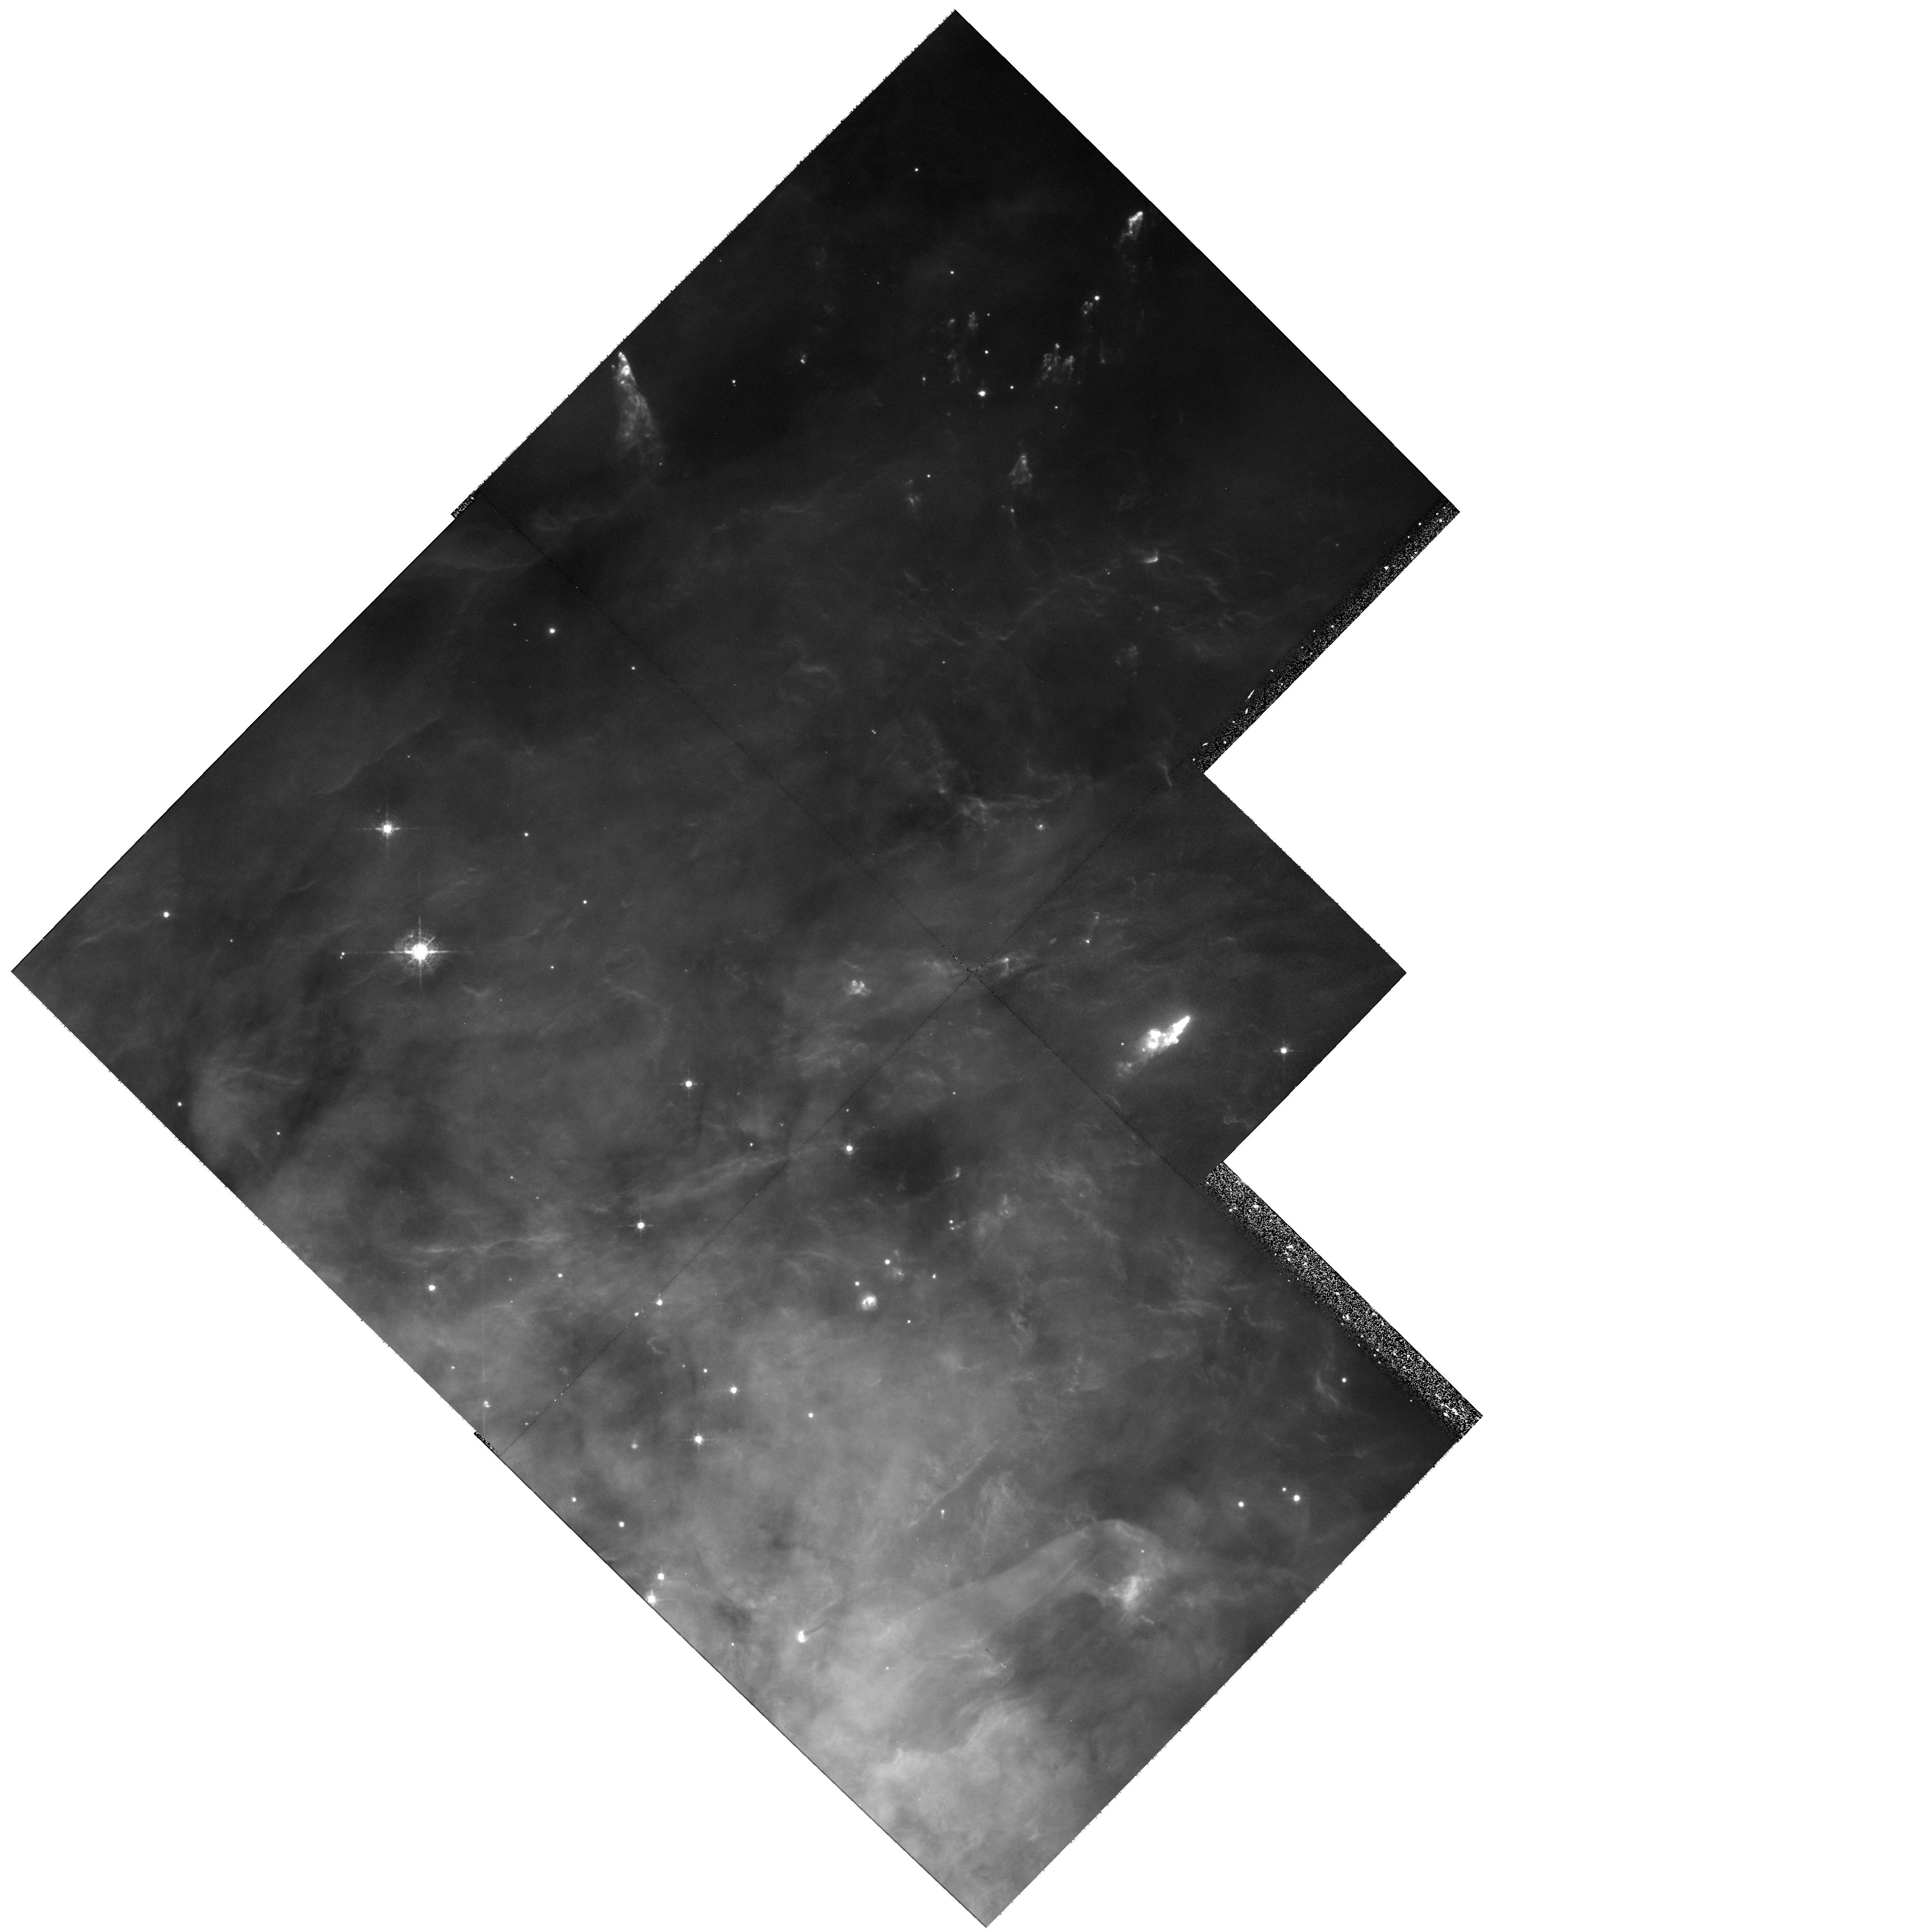
Target: NGC1976-NW. Instrument: WFPC2/PC. Filter: F631N. Exposure: 30 min. Observation ID: hst_8121_01_wfpc2_pc_f631n_u5a601

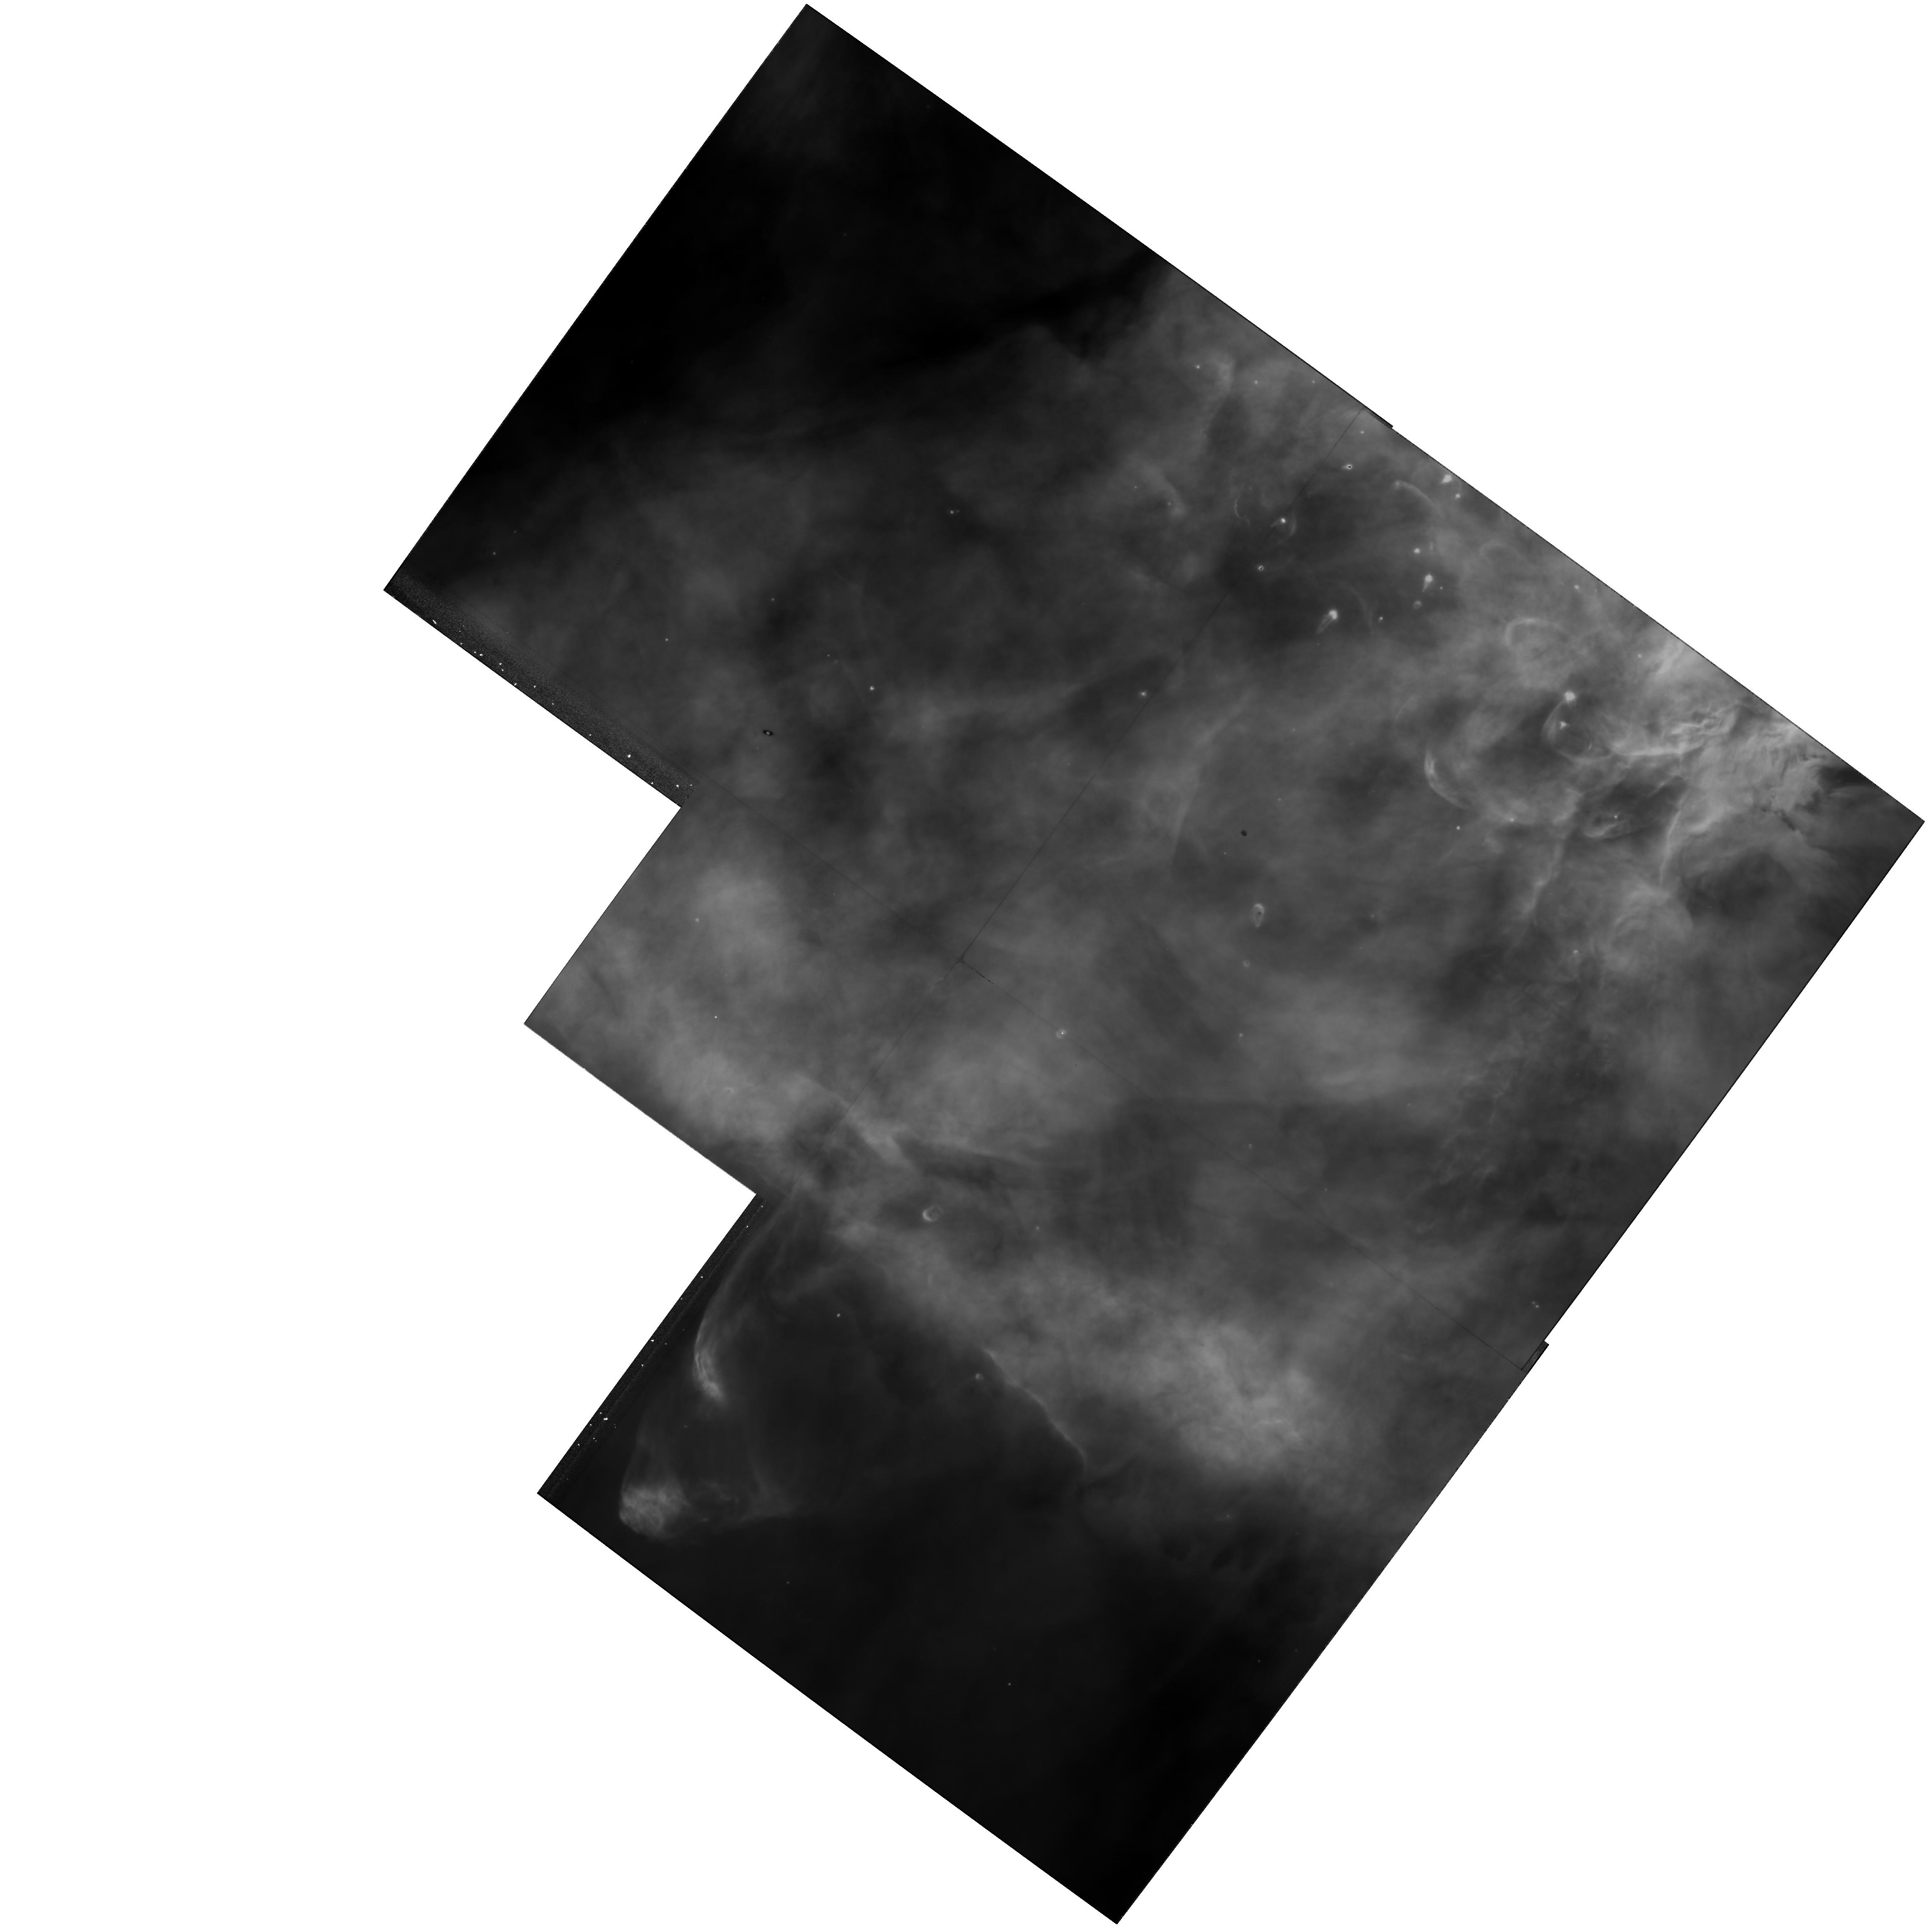
Target: NGC1976-SE. Instrument: WFPC2/PC. Filter: F656N. Exposure: 13 min. Observation ID: hst_8121_02_wfpc2_pc_f656n_u5a602

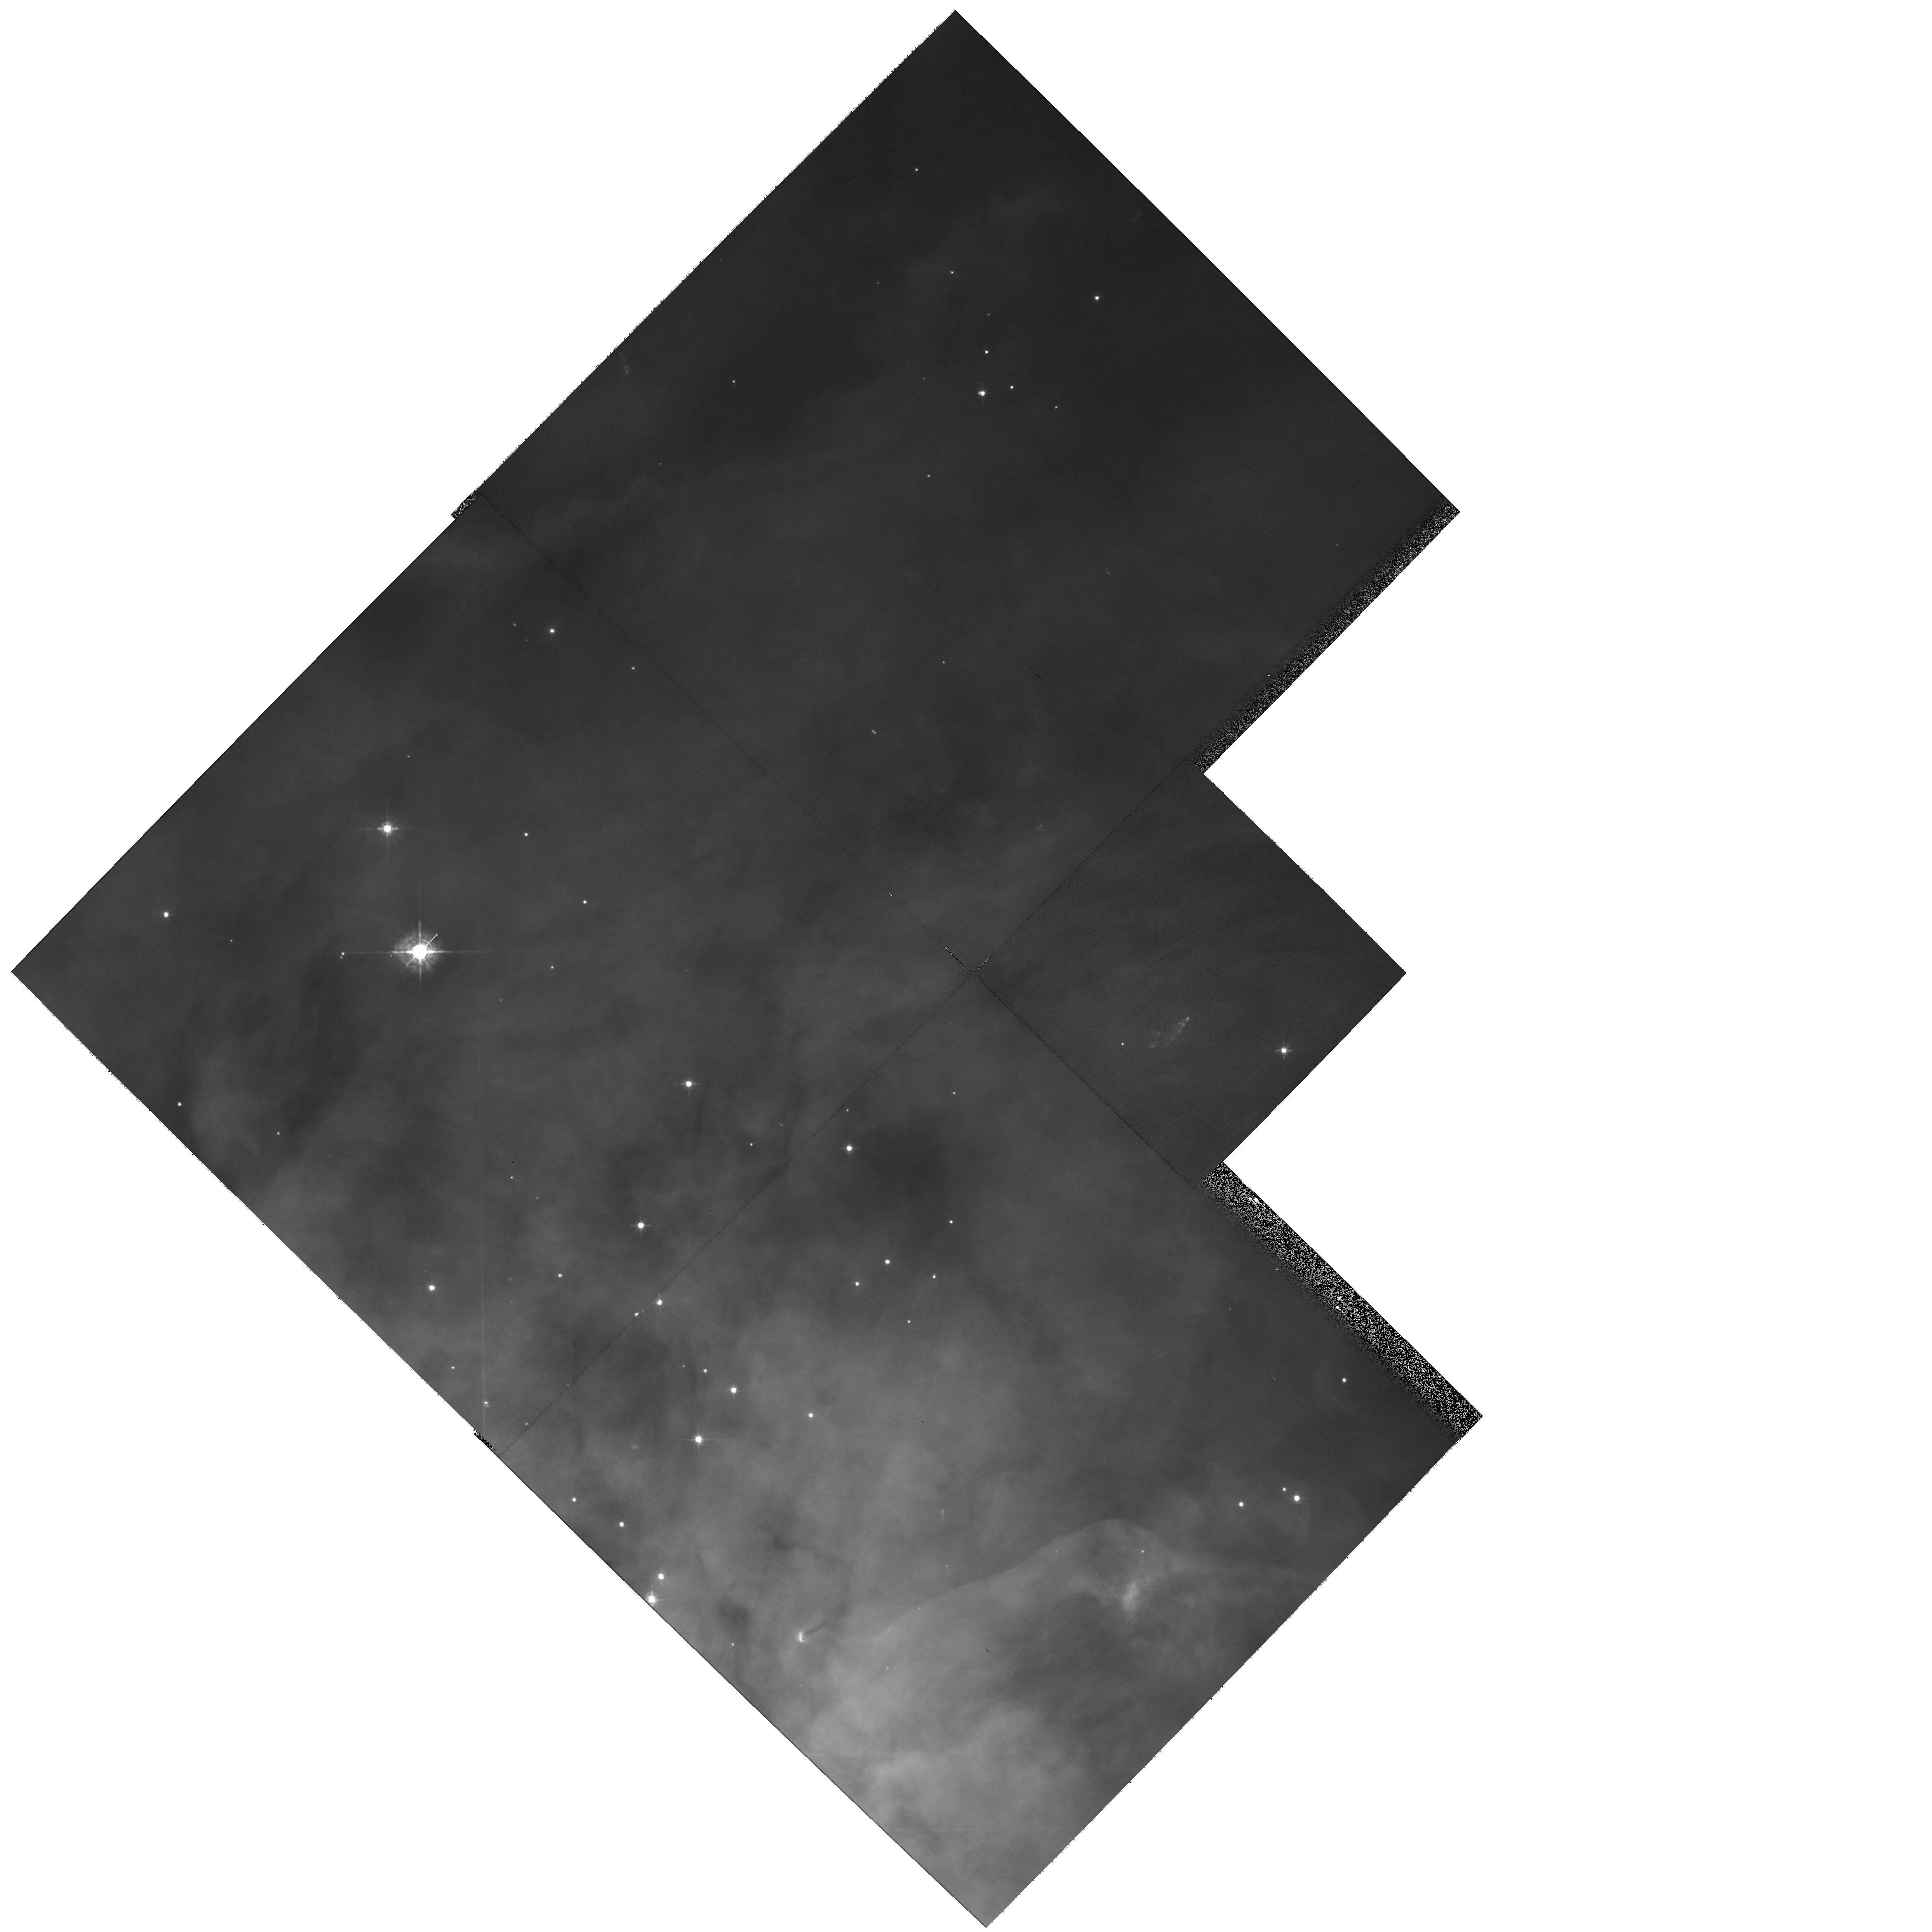
Target: NGC1976-NW. Instrument: WFPC2/PC. Filter: F547M. Exposure: 2 min. Observation ID: hst_8121_01_wfpc2_pc_f547m_u5a601

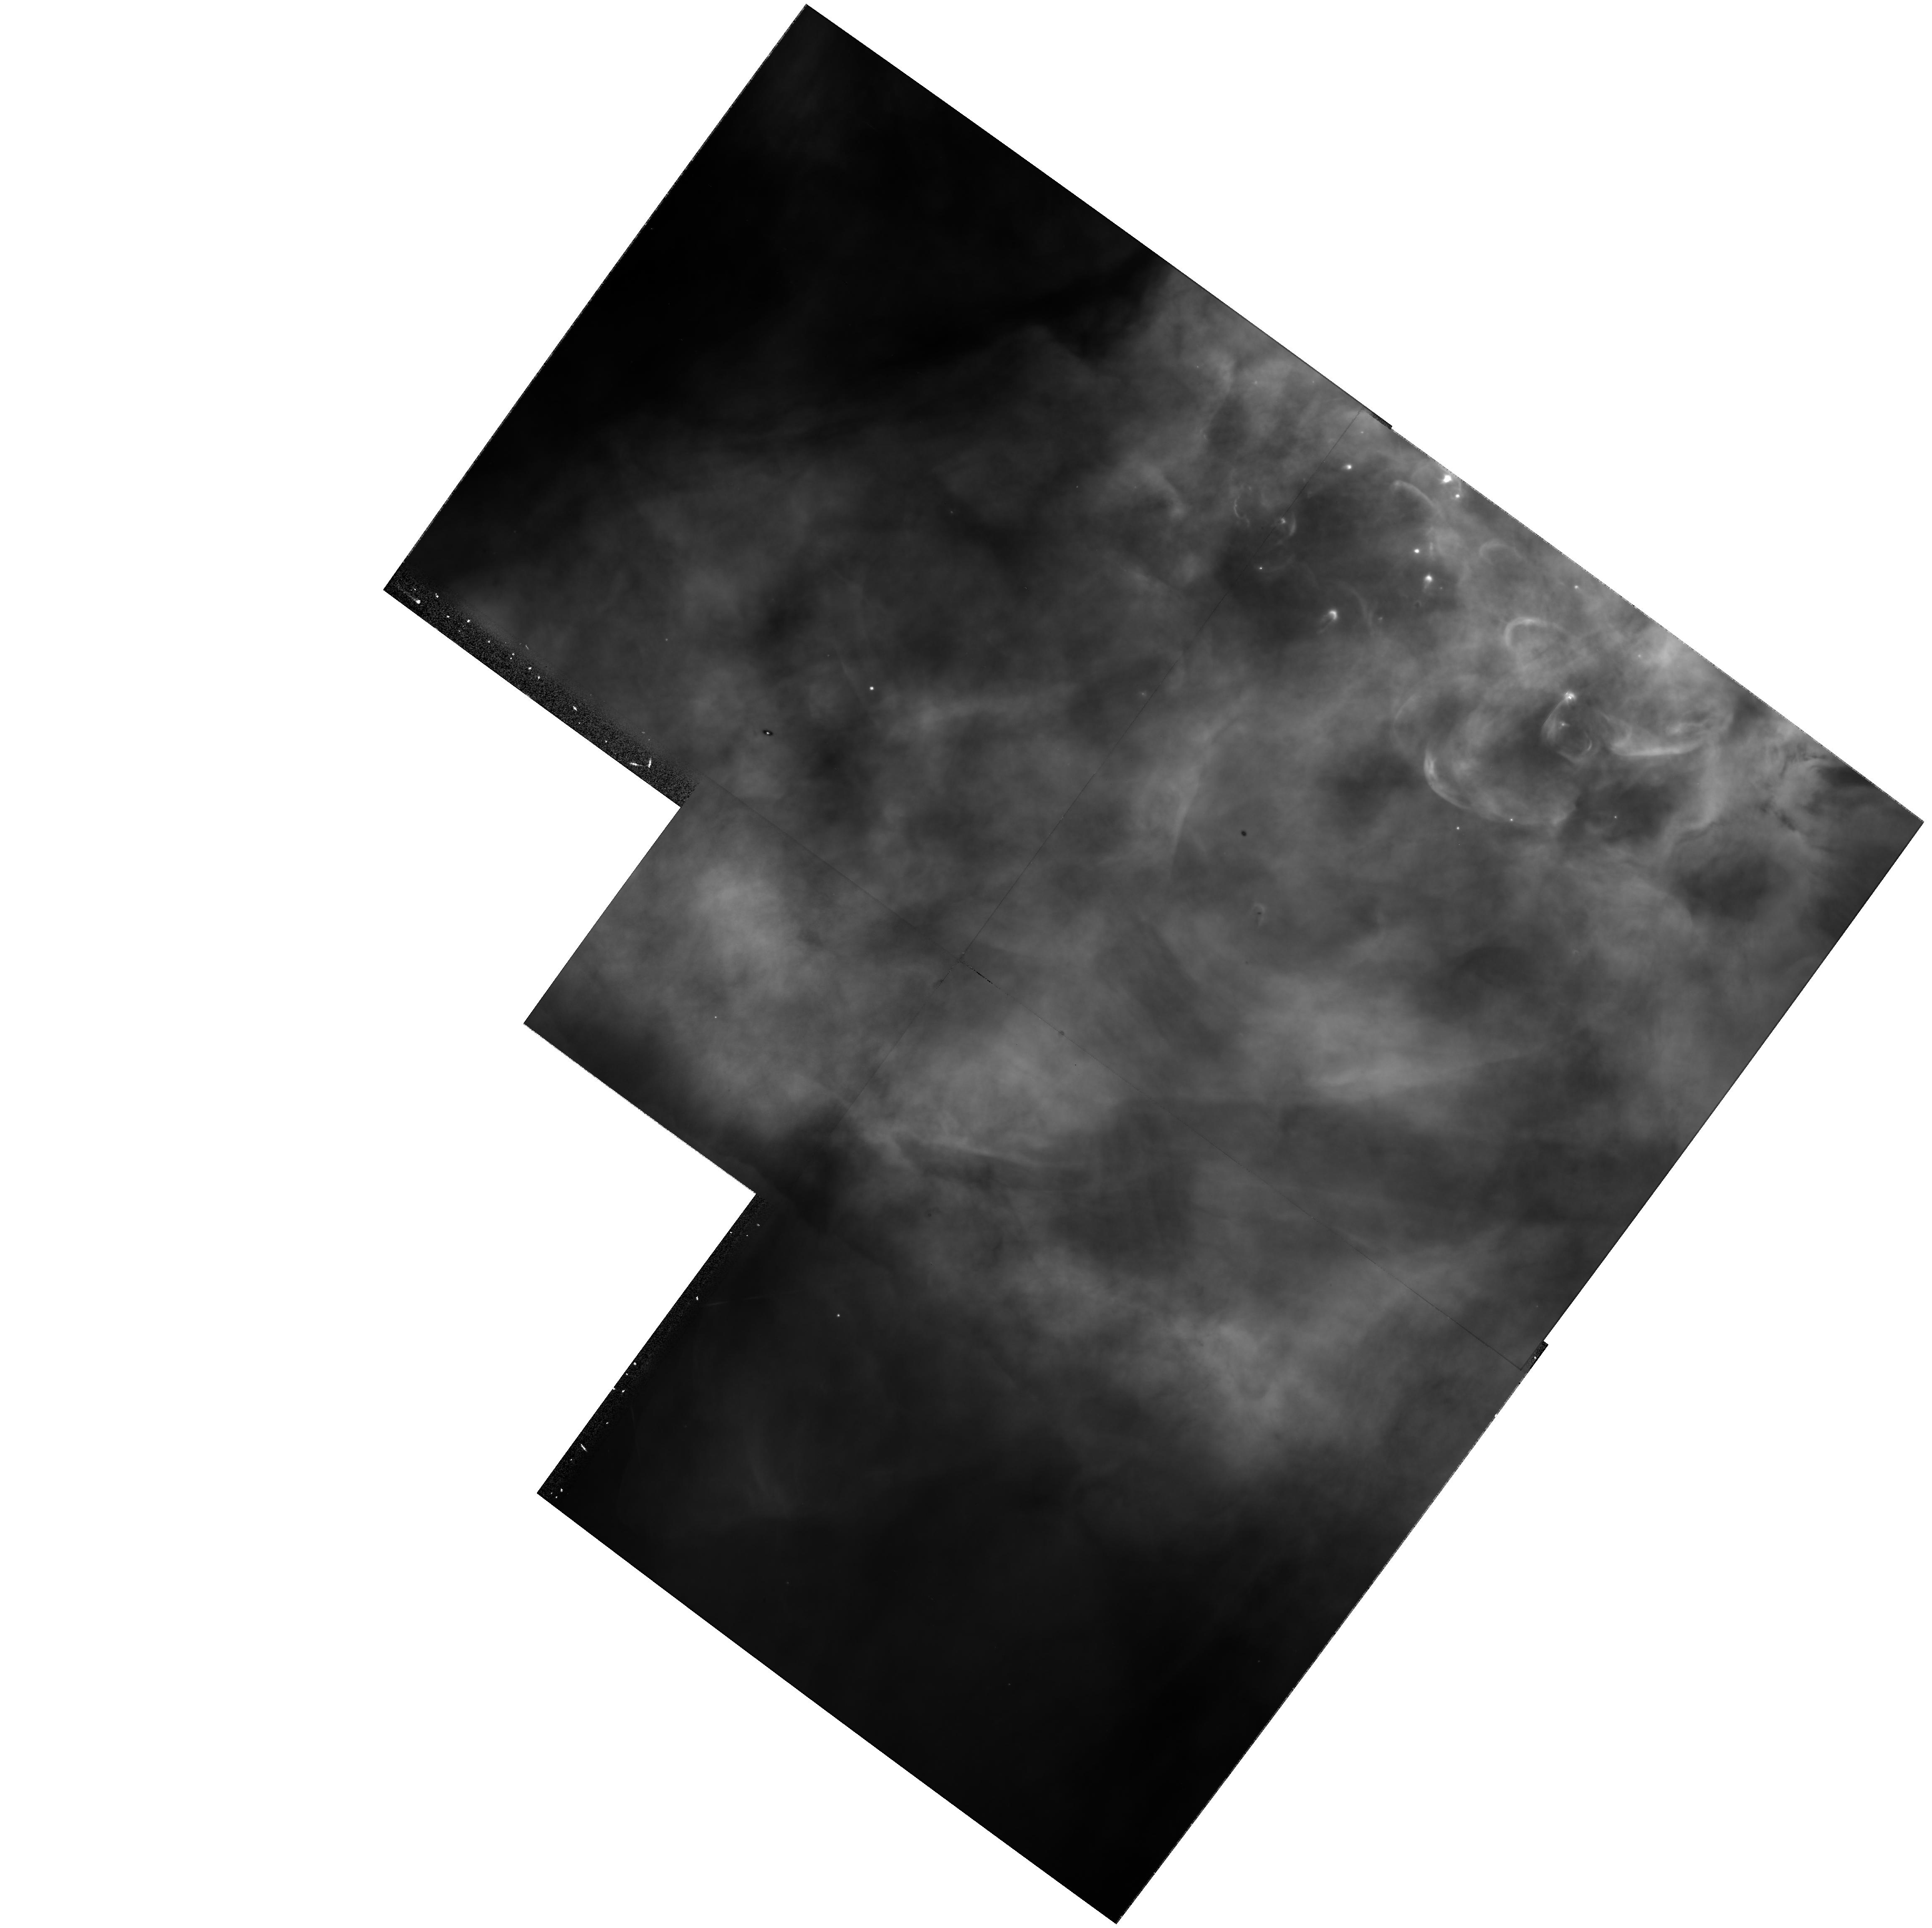
Target: NGC1976-SE. Instrument: WFPC2/PC. Filter: F502N. Exposure: 13 min. Observation ID: hst_8121_02_wfpc2_pc_f502n_u5a602

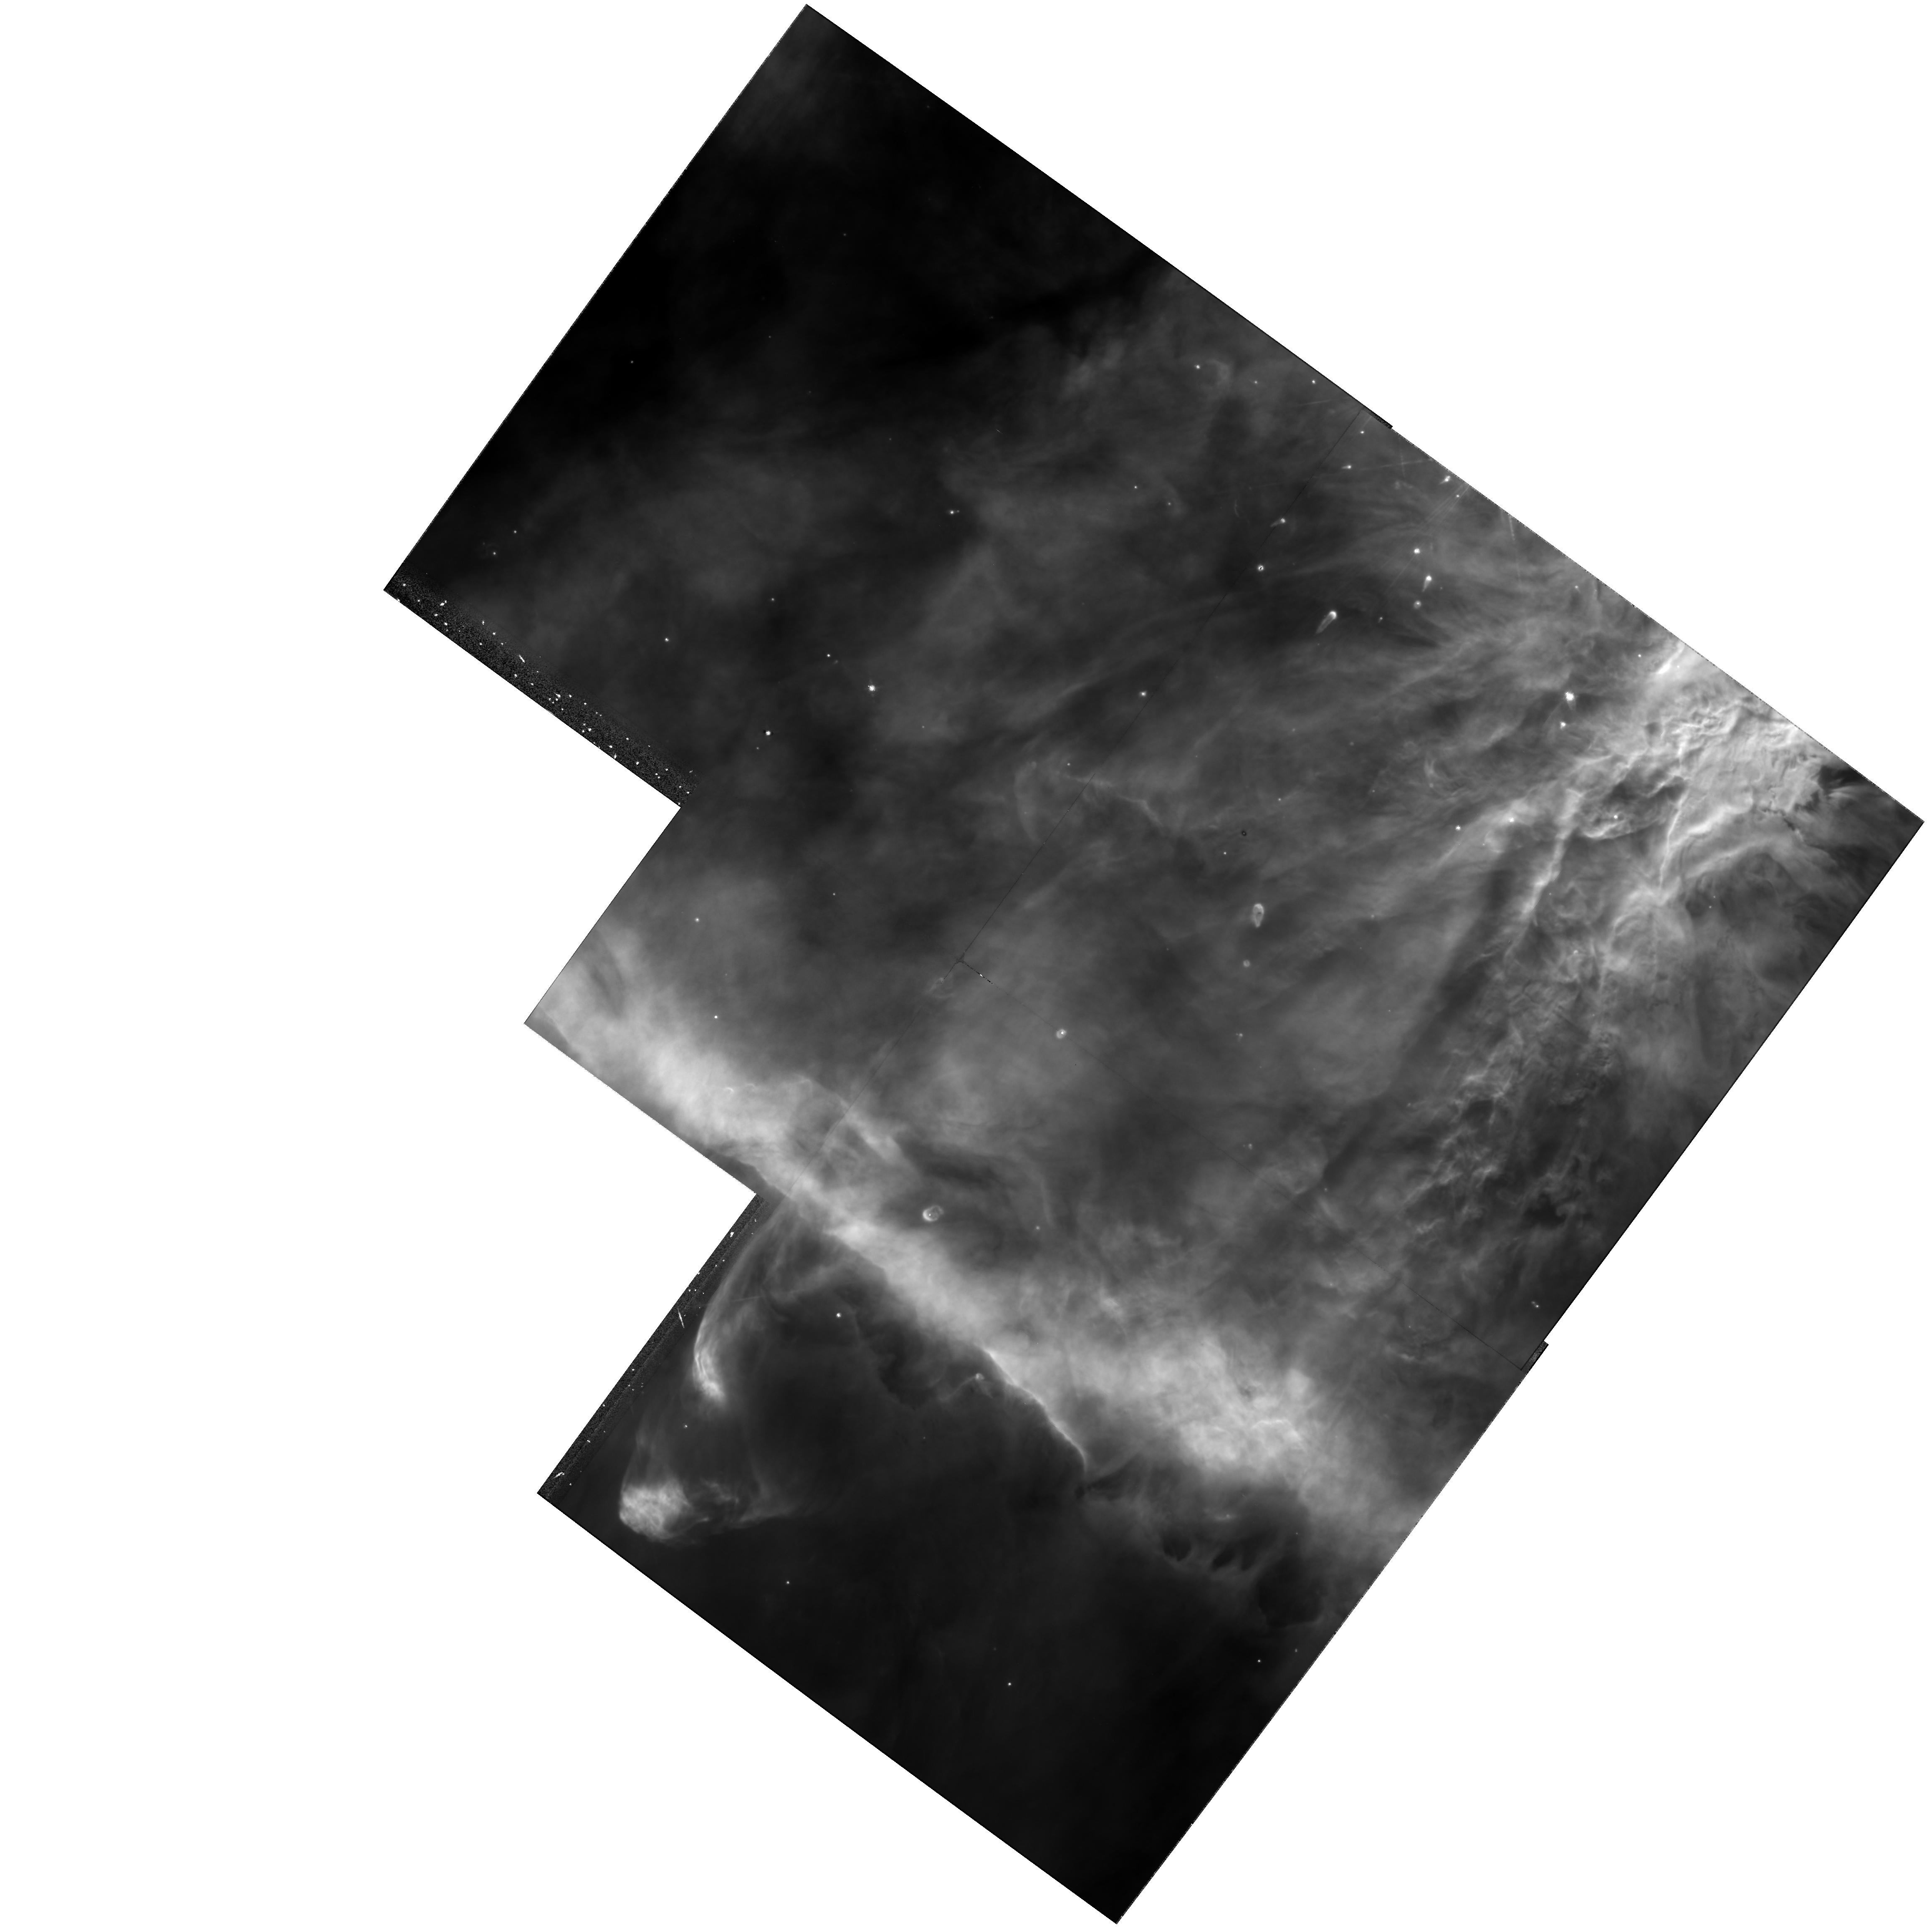
Target: NGC1976-SE. Instrument: WFPC2/PC. Filter: F658N. Exposure: 25 min. Observation ID: hst_8121_02_wfpc2_pc_f658n_u5a602

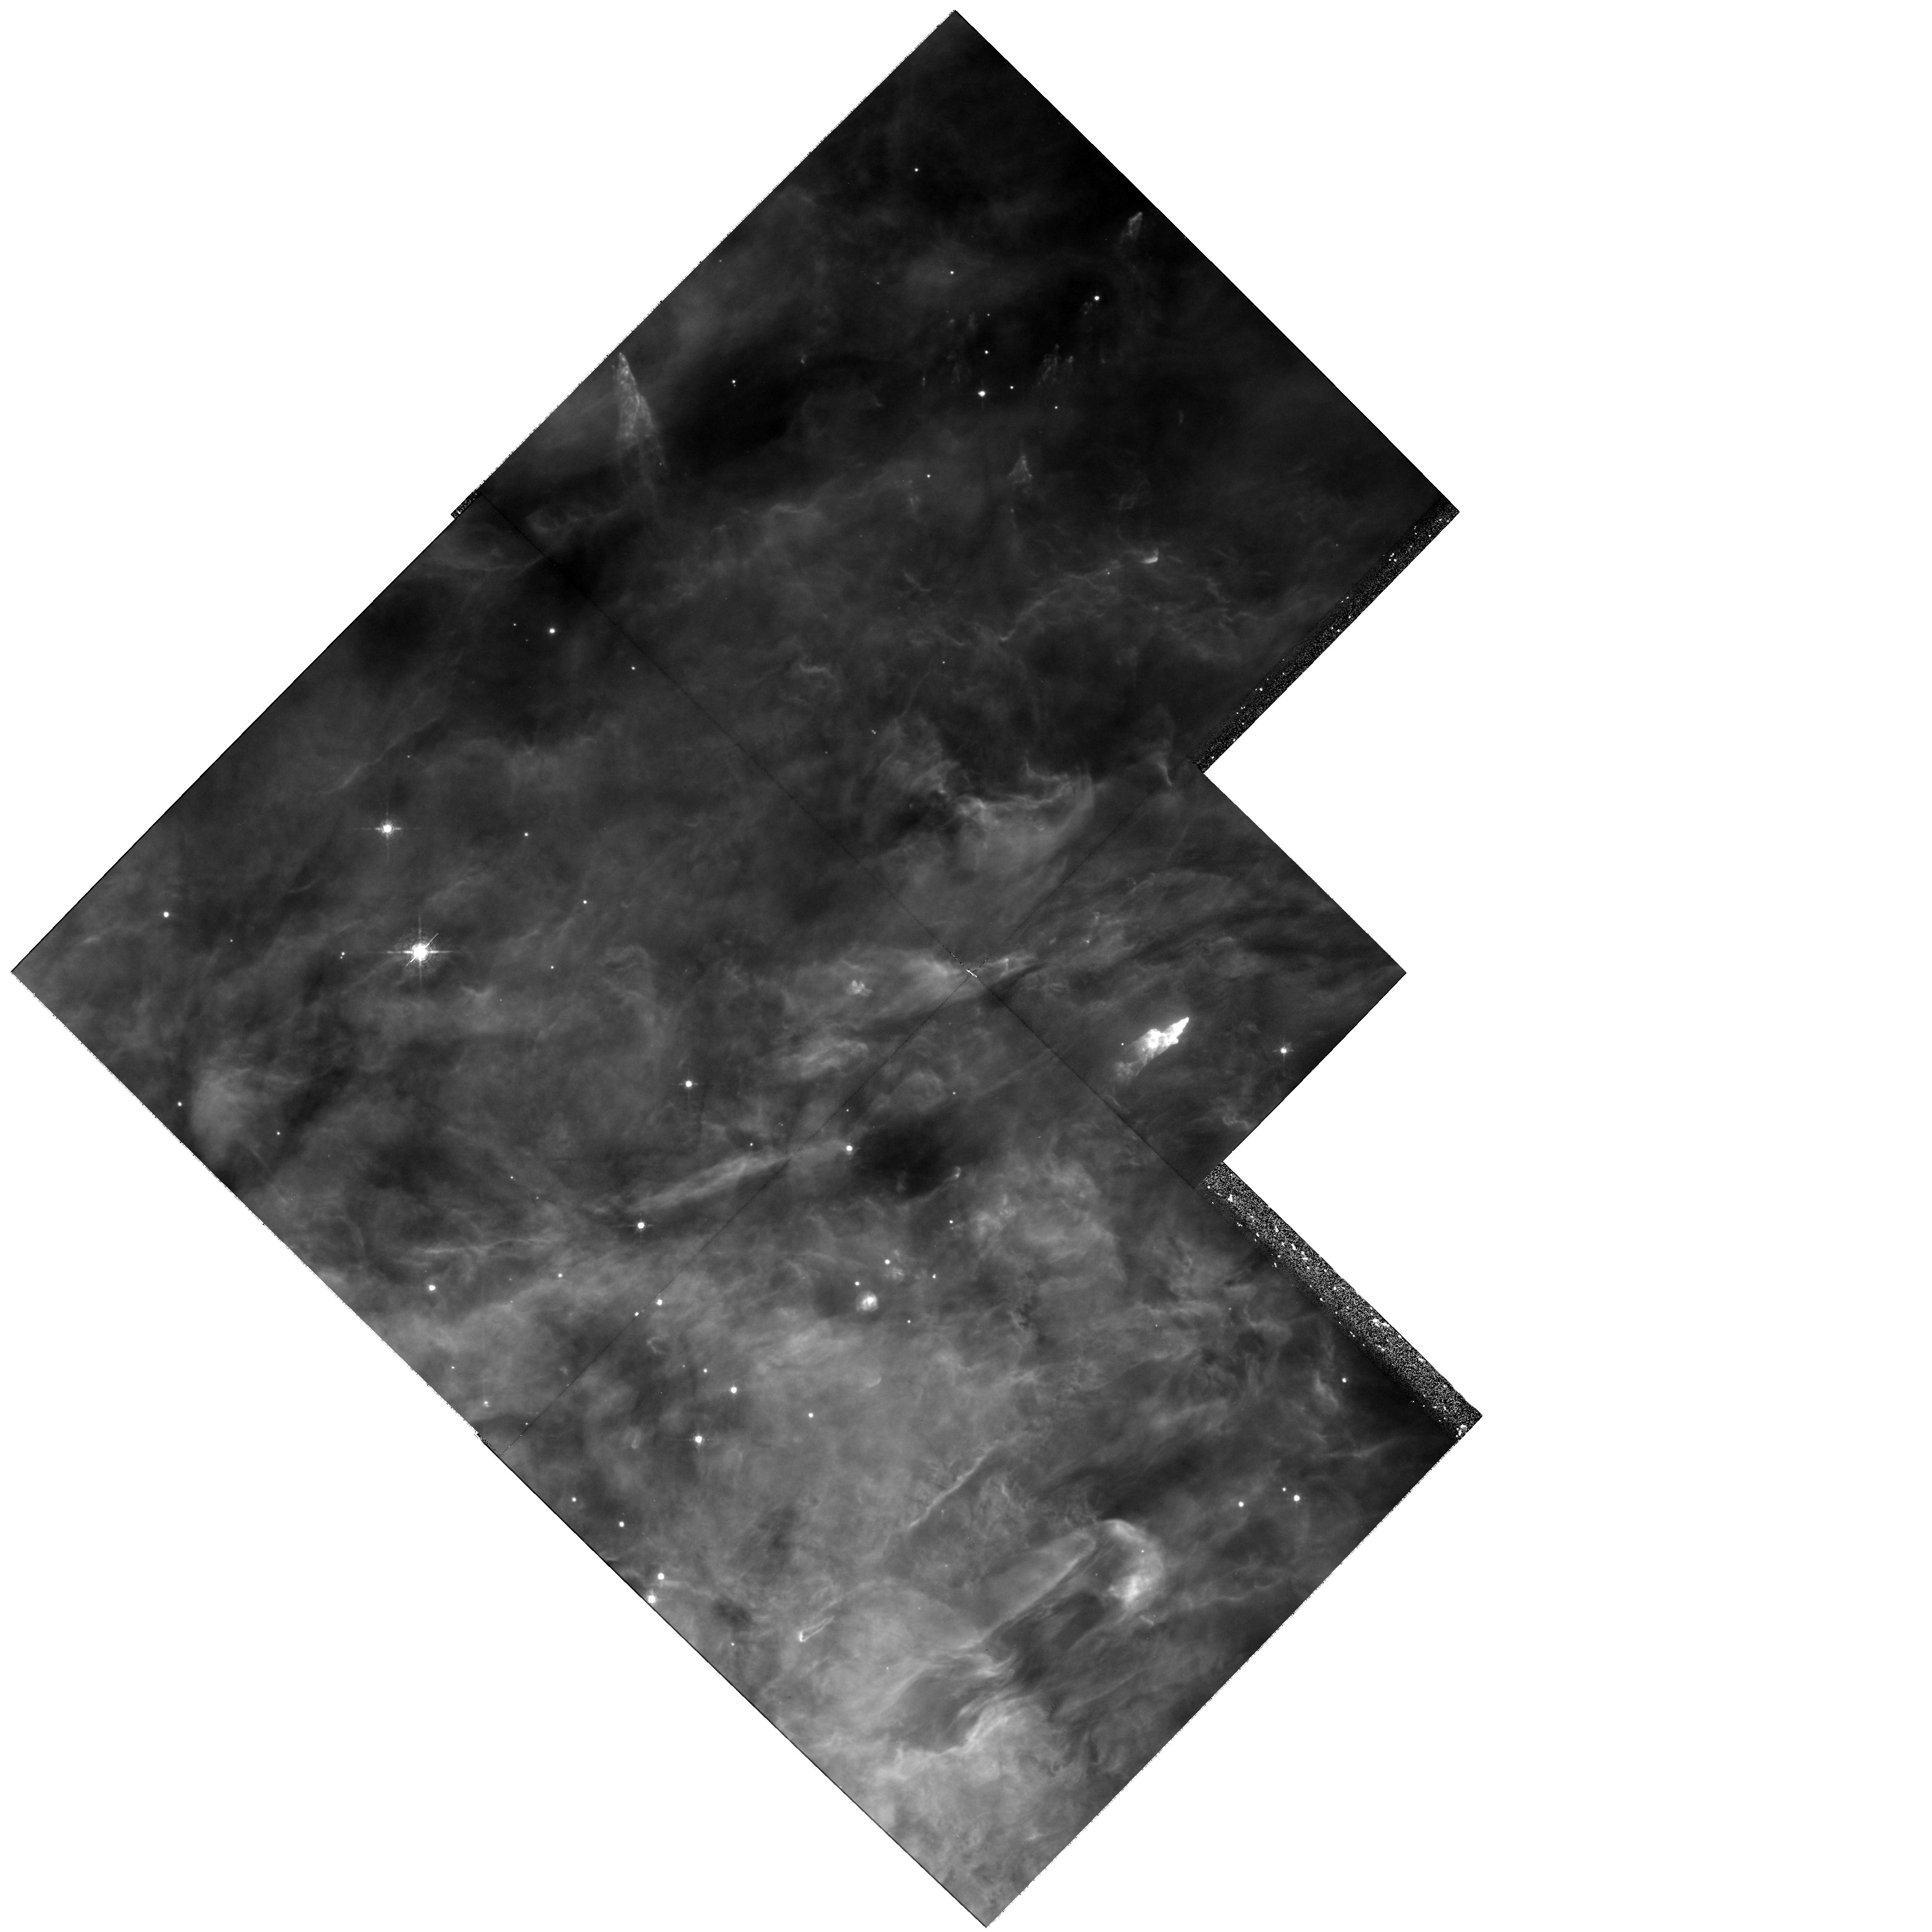
Target: NGC1976-NW. Instrument: WFPC2/PC. Filter: F673N. Exposure: 30 min. Observation ID: hst_8121_01_wfpc2_pc_f673n_u5a601

Proper Motions and Variability of HH Objects Near the Orion Nebula (PI: ODell, Charles Robert)

The Orion nebula possesses at least three systems of HH objects, each with very different characteristics. No other source shows such a variety of outflow phenomena, and we seek to understand why this is so. An essential parameter in understanding these systems and the individual shocks is their spatial motions. A recent groundbased Fabry-Perot study has provided radial velocities for all of the brightest members, but proper motion information is uncertain and available for only a few. The existence of earlier WFPC2 images presents an opportunity to produce accurate proper motions through repeating those observations in Cycle 8. The proposed observations will clarify how shocks sweep up material in the dense H II and Photodissociation Regions, and pinpoint locations of photometric variability within the shocked cooling zones. The timing for this is optimal since the sample of current proper motions indicates that the 4.7-6.0 year time interval will allow accurate results; the results should be obvious and unambiguous. By rotating the field for one of the pointings we'll be able to obtain the first HST images in O I and S II in one of the richest regions of the nebula. The product of this investigation will be proper motions and temporal variability for all of the HH objects in the region, and an O I and S II survey of an unstudied region.